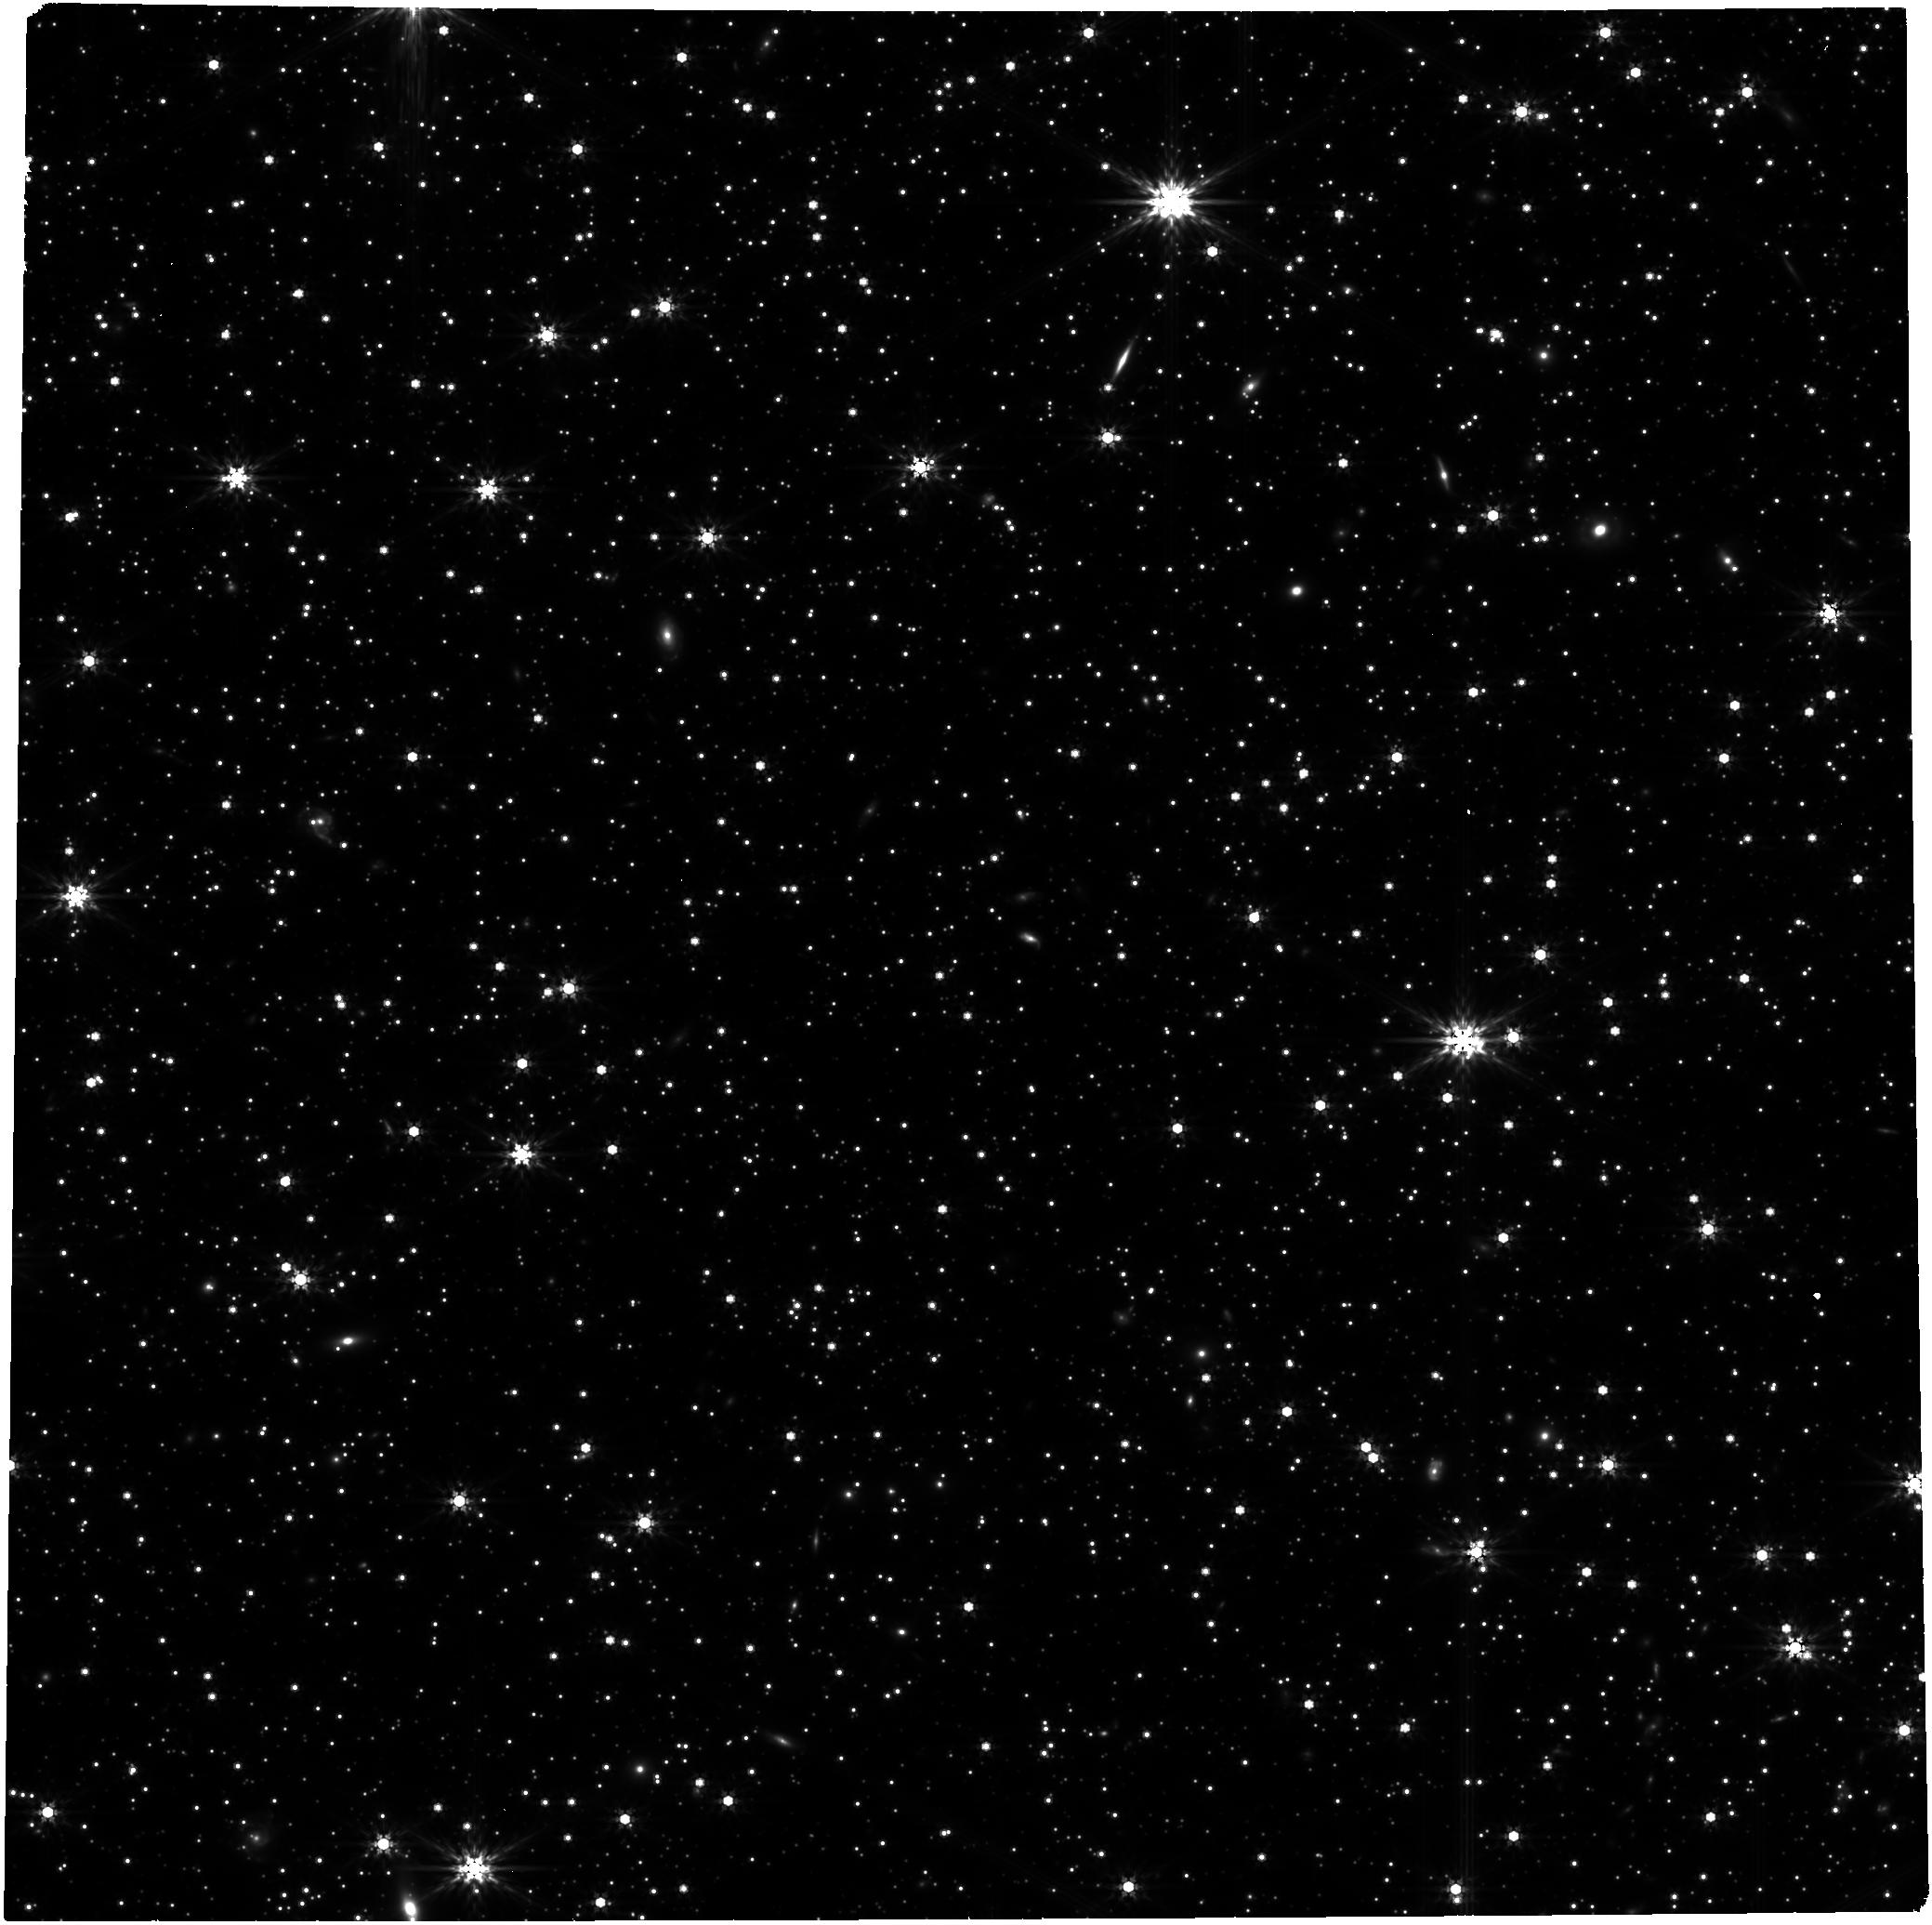
Target: GRB250702B
Instrument: NIRCAM
Filter: F444W
Exposure: 1.4 h
Observation ID: jw09447-o001_t001_nircam_clear-f444w

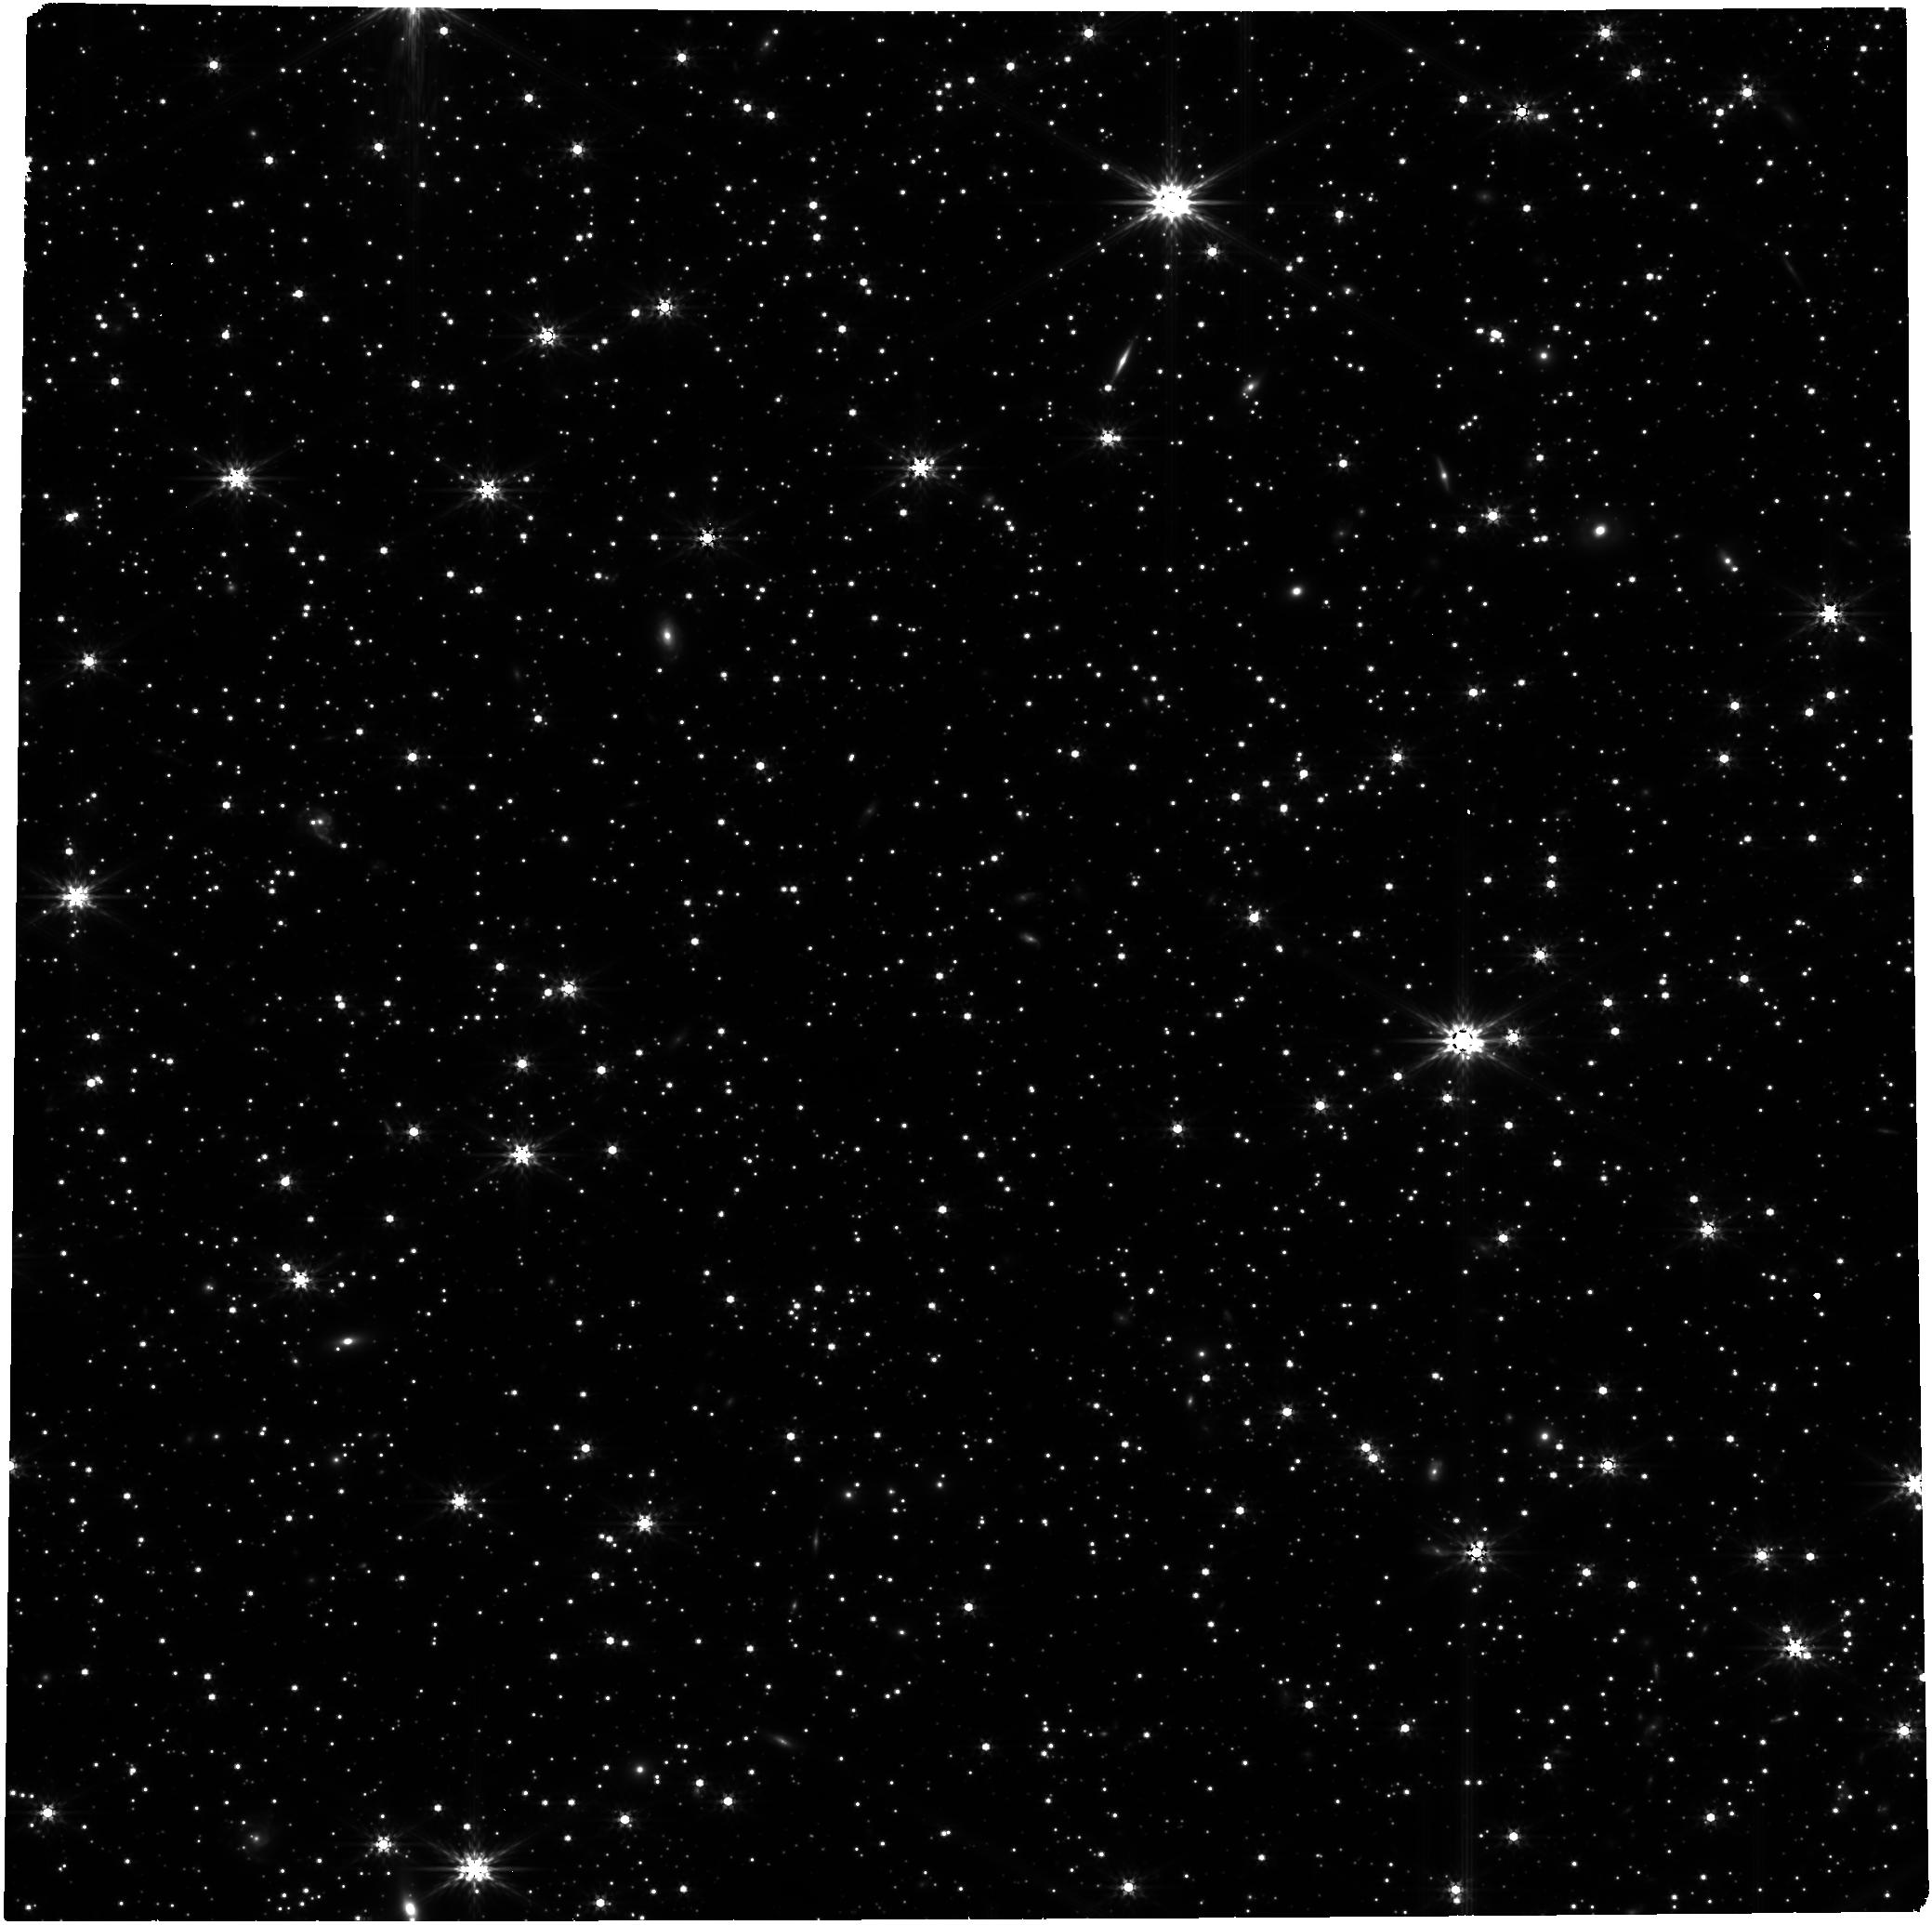
Target: GRB250702B
Instrument: NIRCAM
Filter: F356W
Exposure: 1.4 h
Observation ID: jw09447-o001_t001_nircam_clear-f356w

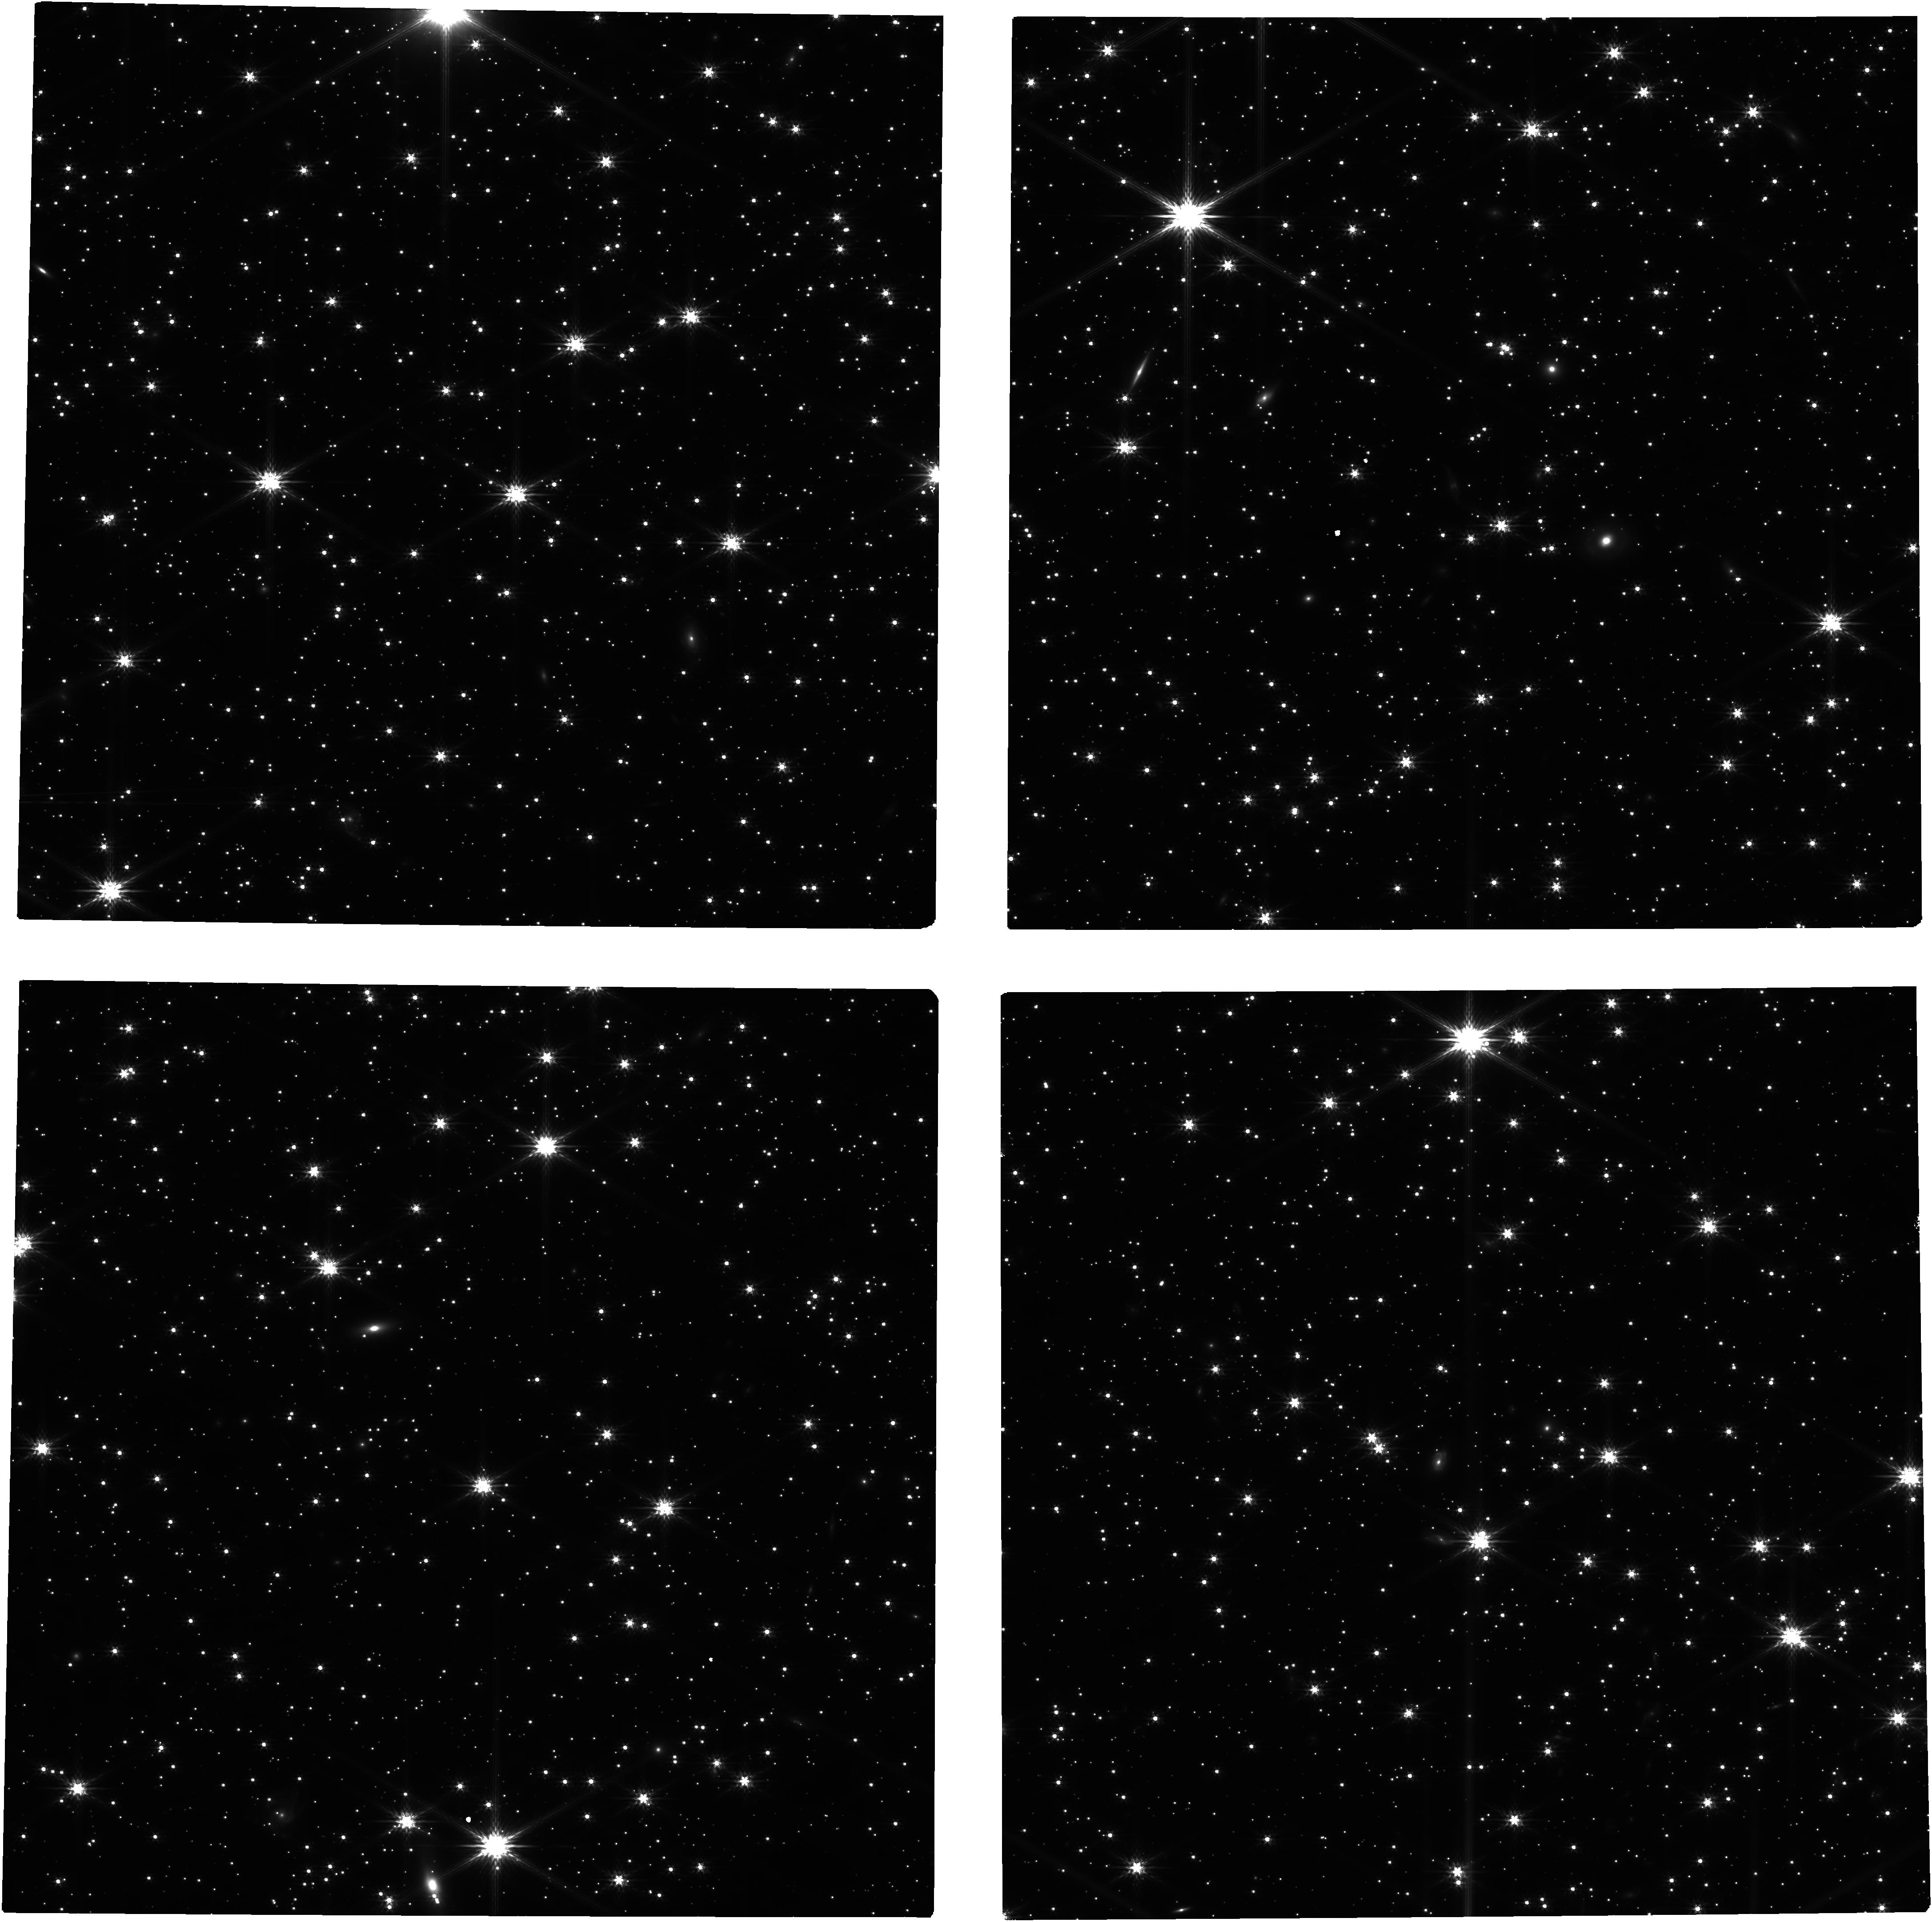
Target: GRB250702B
Instrument: NIRCAM
Filter: F200W
Exposure: 1.4 h
Observation ID: jw09447-o001_t001_nircam_clear-f200w

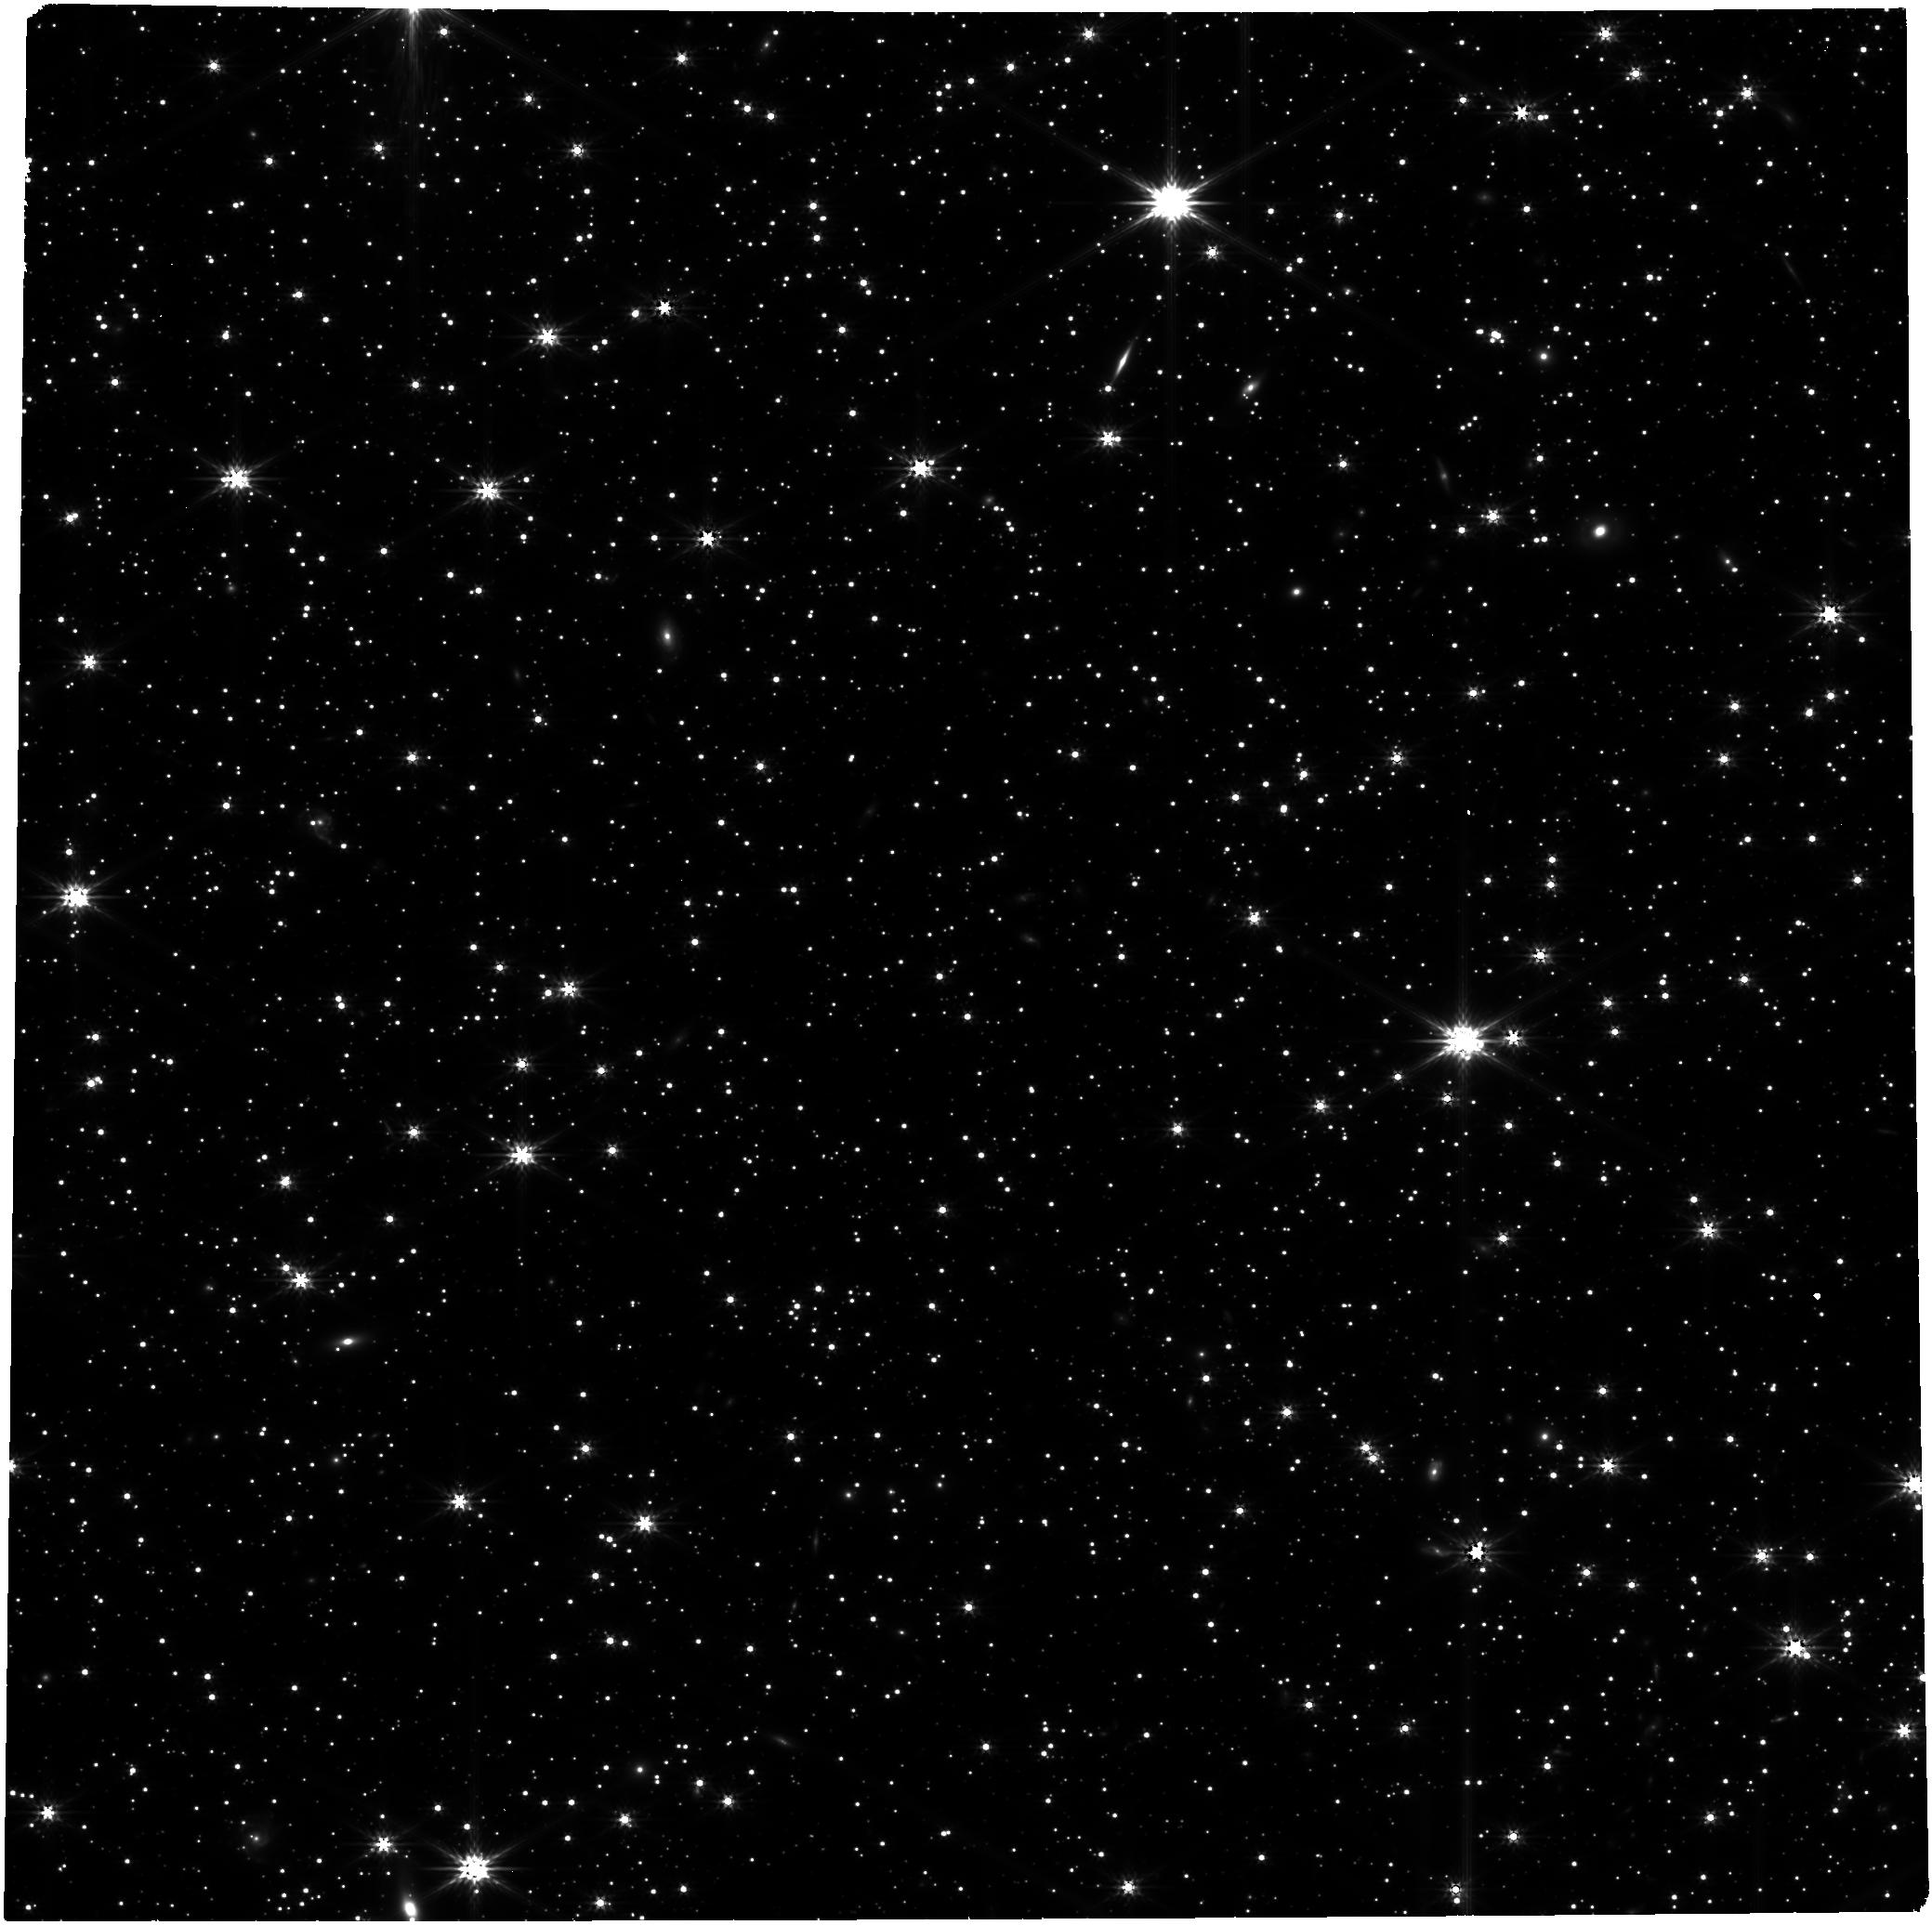
Target: GRB250702B
Instrument: NIRCAM
Filter: F277W
Exposure: 1.4 h
Observation ID: jw09447-o001_t001_nircam_clear-f277w

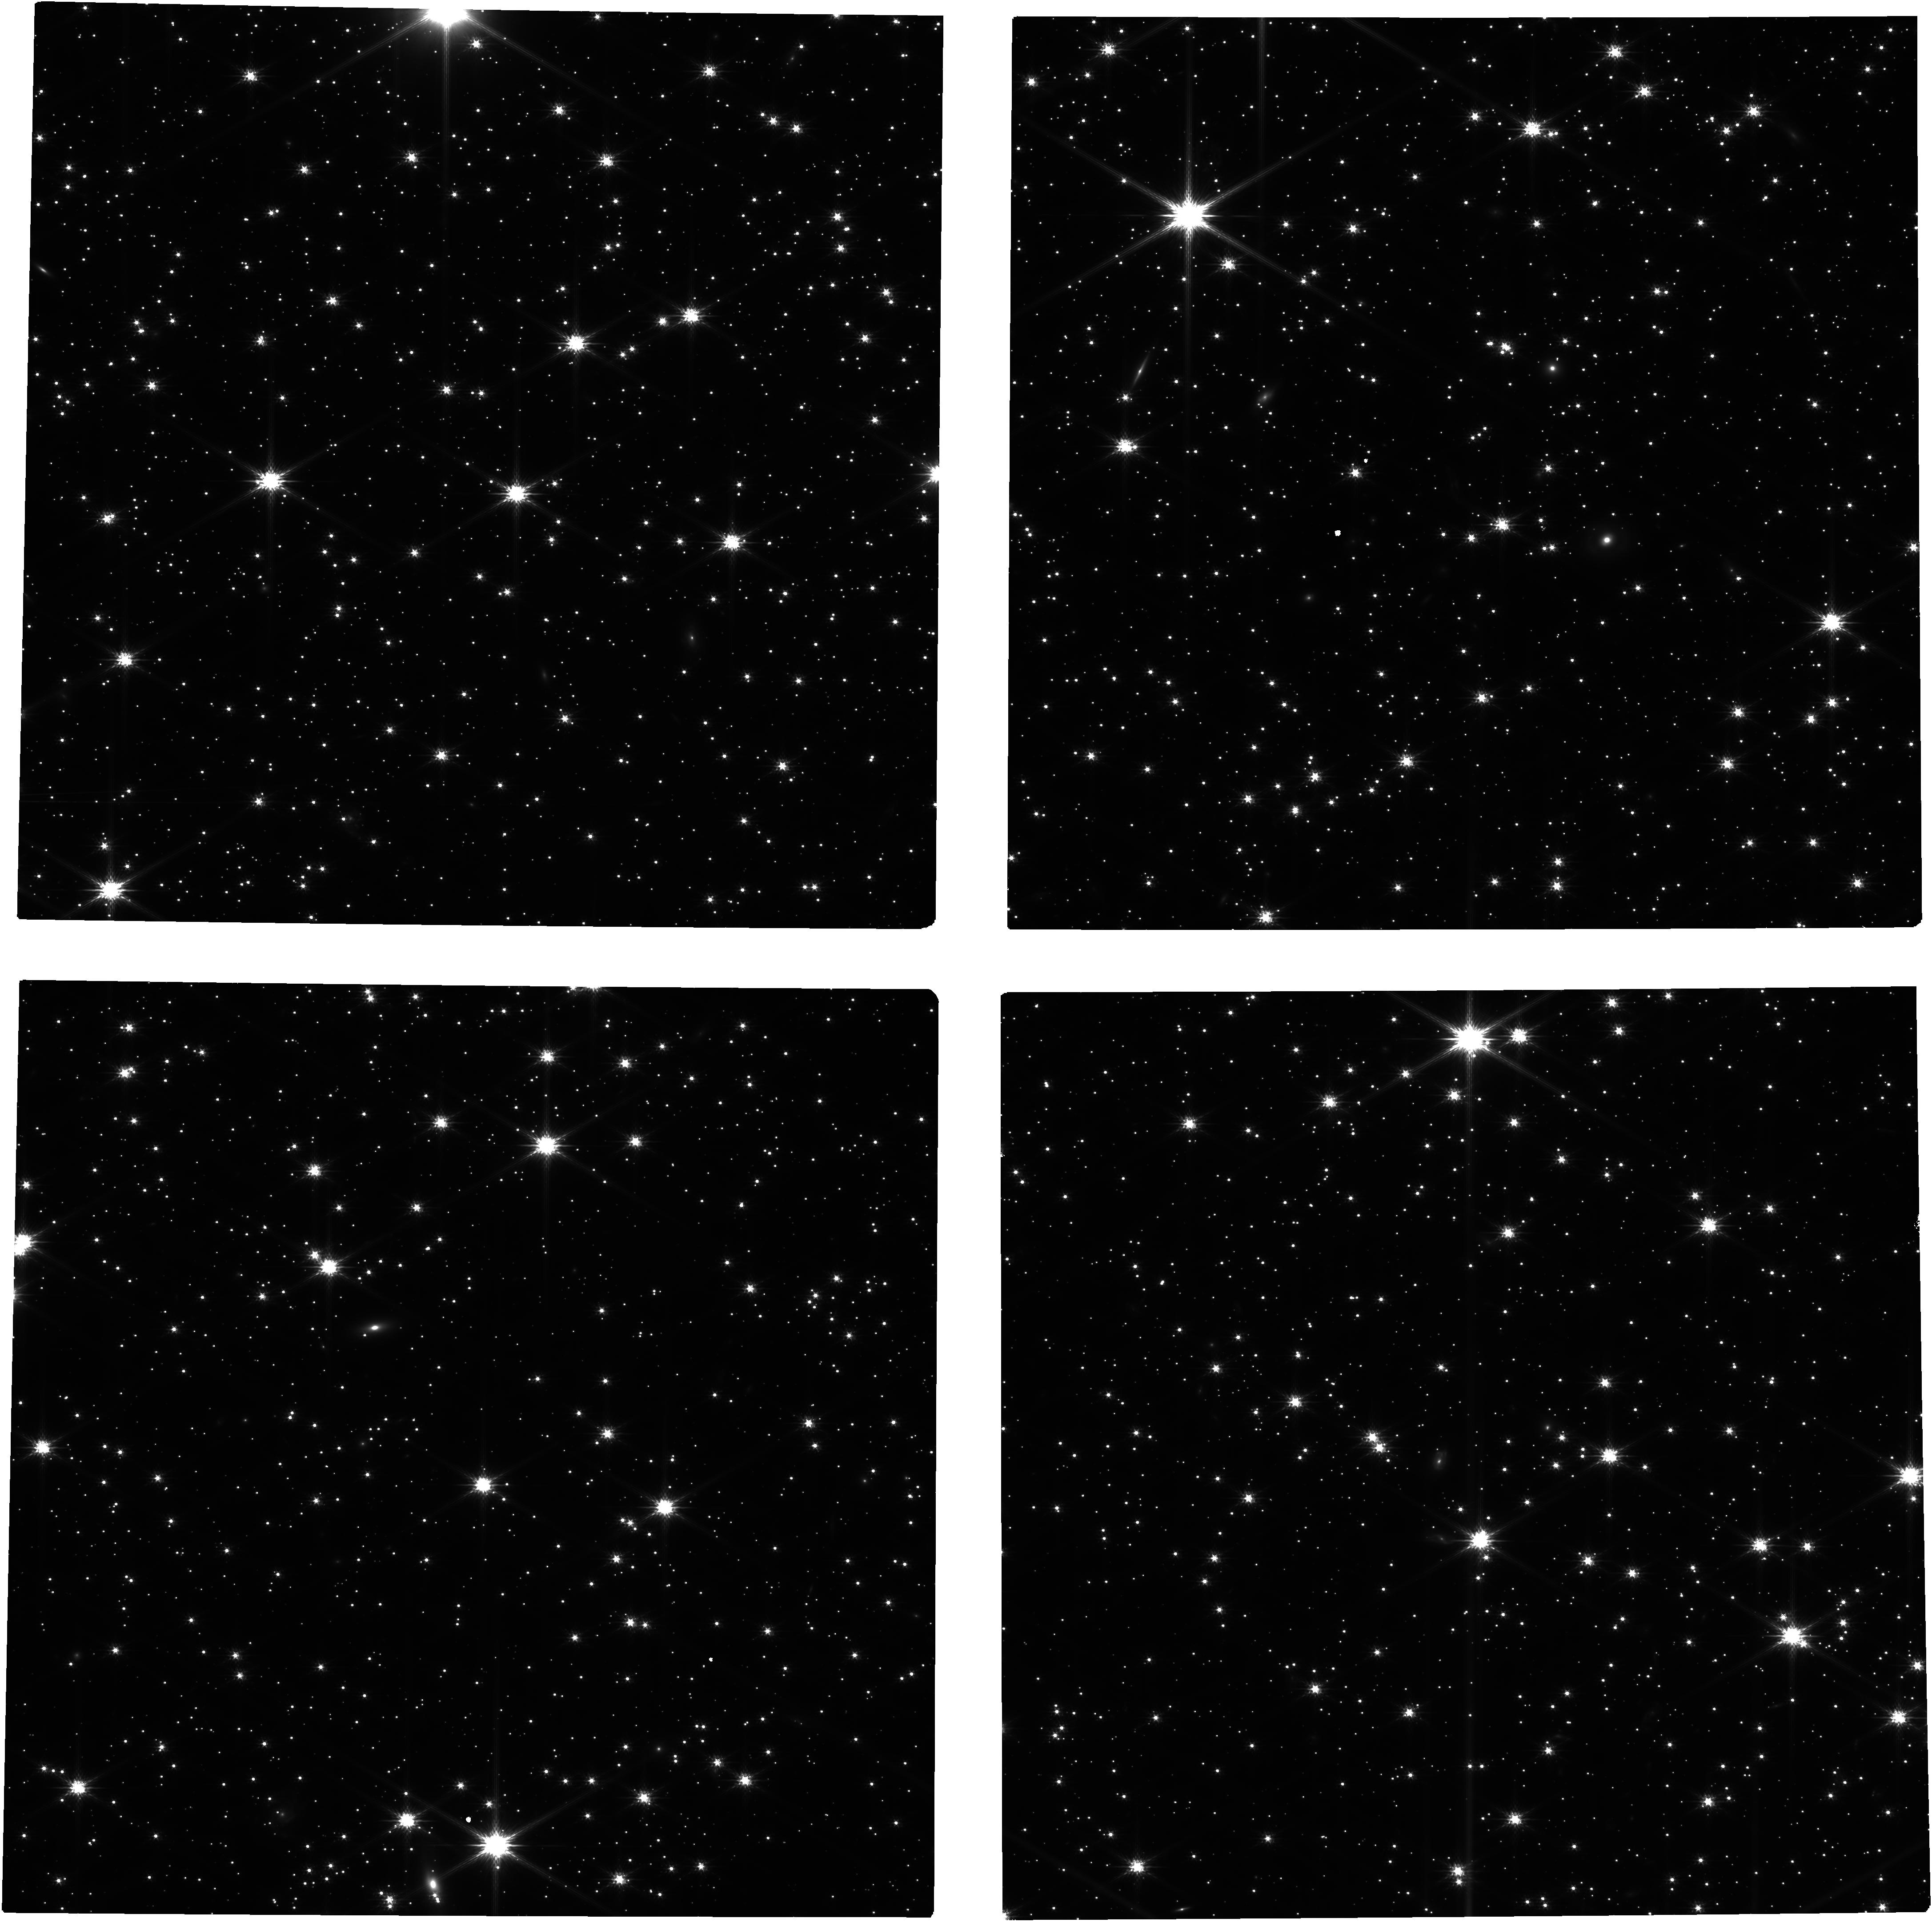
Target: GRB250702B
Instrument: NIRCAM
Filter: F150W
Exposure: 2.8 h
Observation ID: jw09447-o001_t001_nircam_clear-f150w

GRB 250702B/D/E Burning Red: A GRB or TDE? (PI: Sears, Huei)

GRB 250702B/D/E is one of the longest "gamma-ray bursts" (GRBs) ever detected with a T90 of over 15,000s, earning it a designation in the 'ultralong' GRB subclass. The discovery of a fast-fading, very red (H-K = 2.5 mag) NIR counterpart localized to an edge-on galaxy strongly supports its classification as an extragalactic transient. The extraordinary duration of GRB 250702B/D/E, and the discovery of soft X-ray emission discovered ~24 hrs prior to the gamma-ray trigger, however, brings into question its designation as a true "gamma-ray burst." An alternative identity for the source is as a tidal-disruption event (TDE). The multi-wavelength properties, including the precursor X-ray emission, are consistent with a jetted tidal-disruption event, however the off-nuclear position of GRB 250702B/D/E would make this the first jetted TDE of its kind. Only 3 other off-nuclear TDEs have been discovered and are thought to be powered by massive black holes. TDEs involving intermediate-mass black holes (IMBH) are also expected to be found in off-nuclear locations. We propose to use JWST/NIRCam to precisely measure the SED and time evolution of GRB 250702B/D/E, further resolve the field around the candidate NIR counterpart, and identify the progenitor of this extraordinary event.